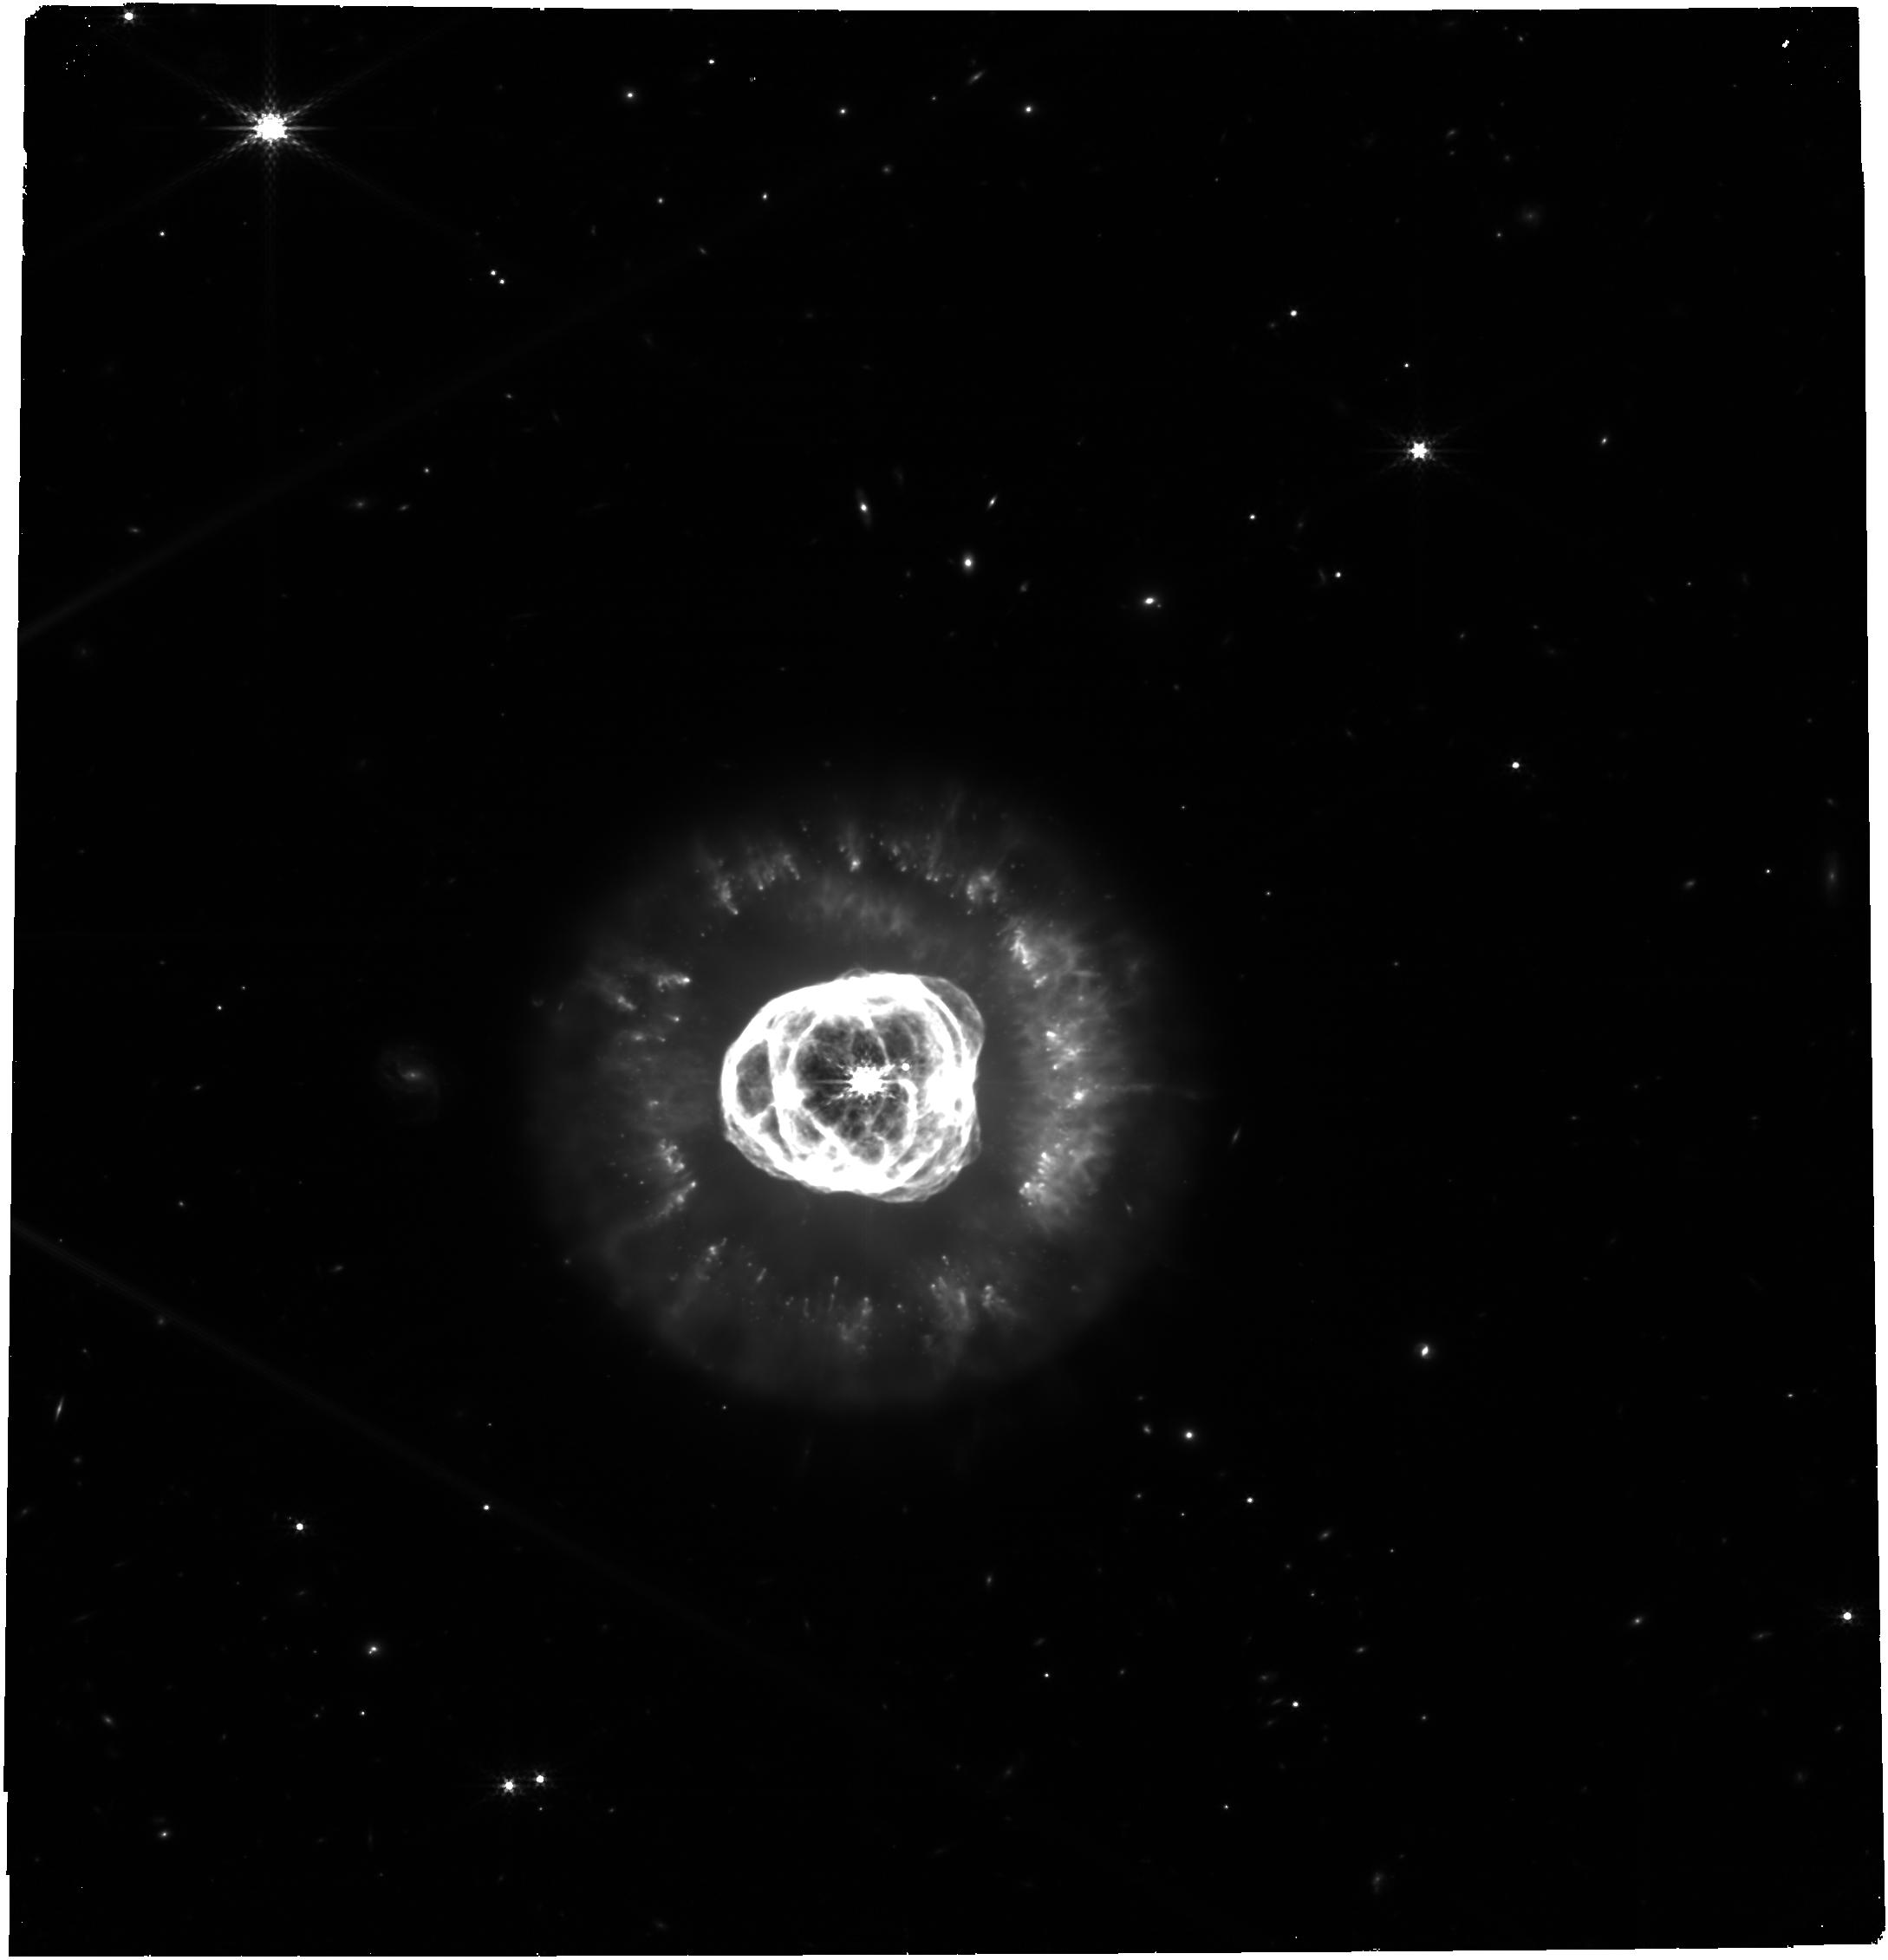
Target: Double-Shell-PN
Instrument: NIRCAM
Filter: F335M
Exposure: 26 min
Observation ID: jw09548-o002_t001_nircam_clear-f335m

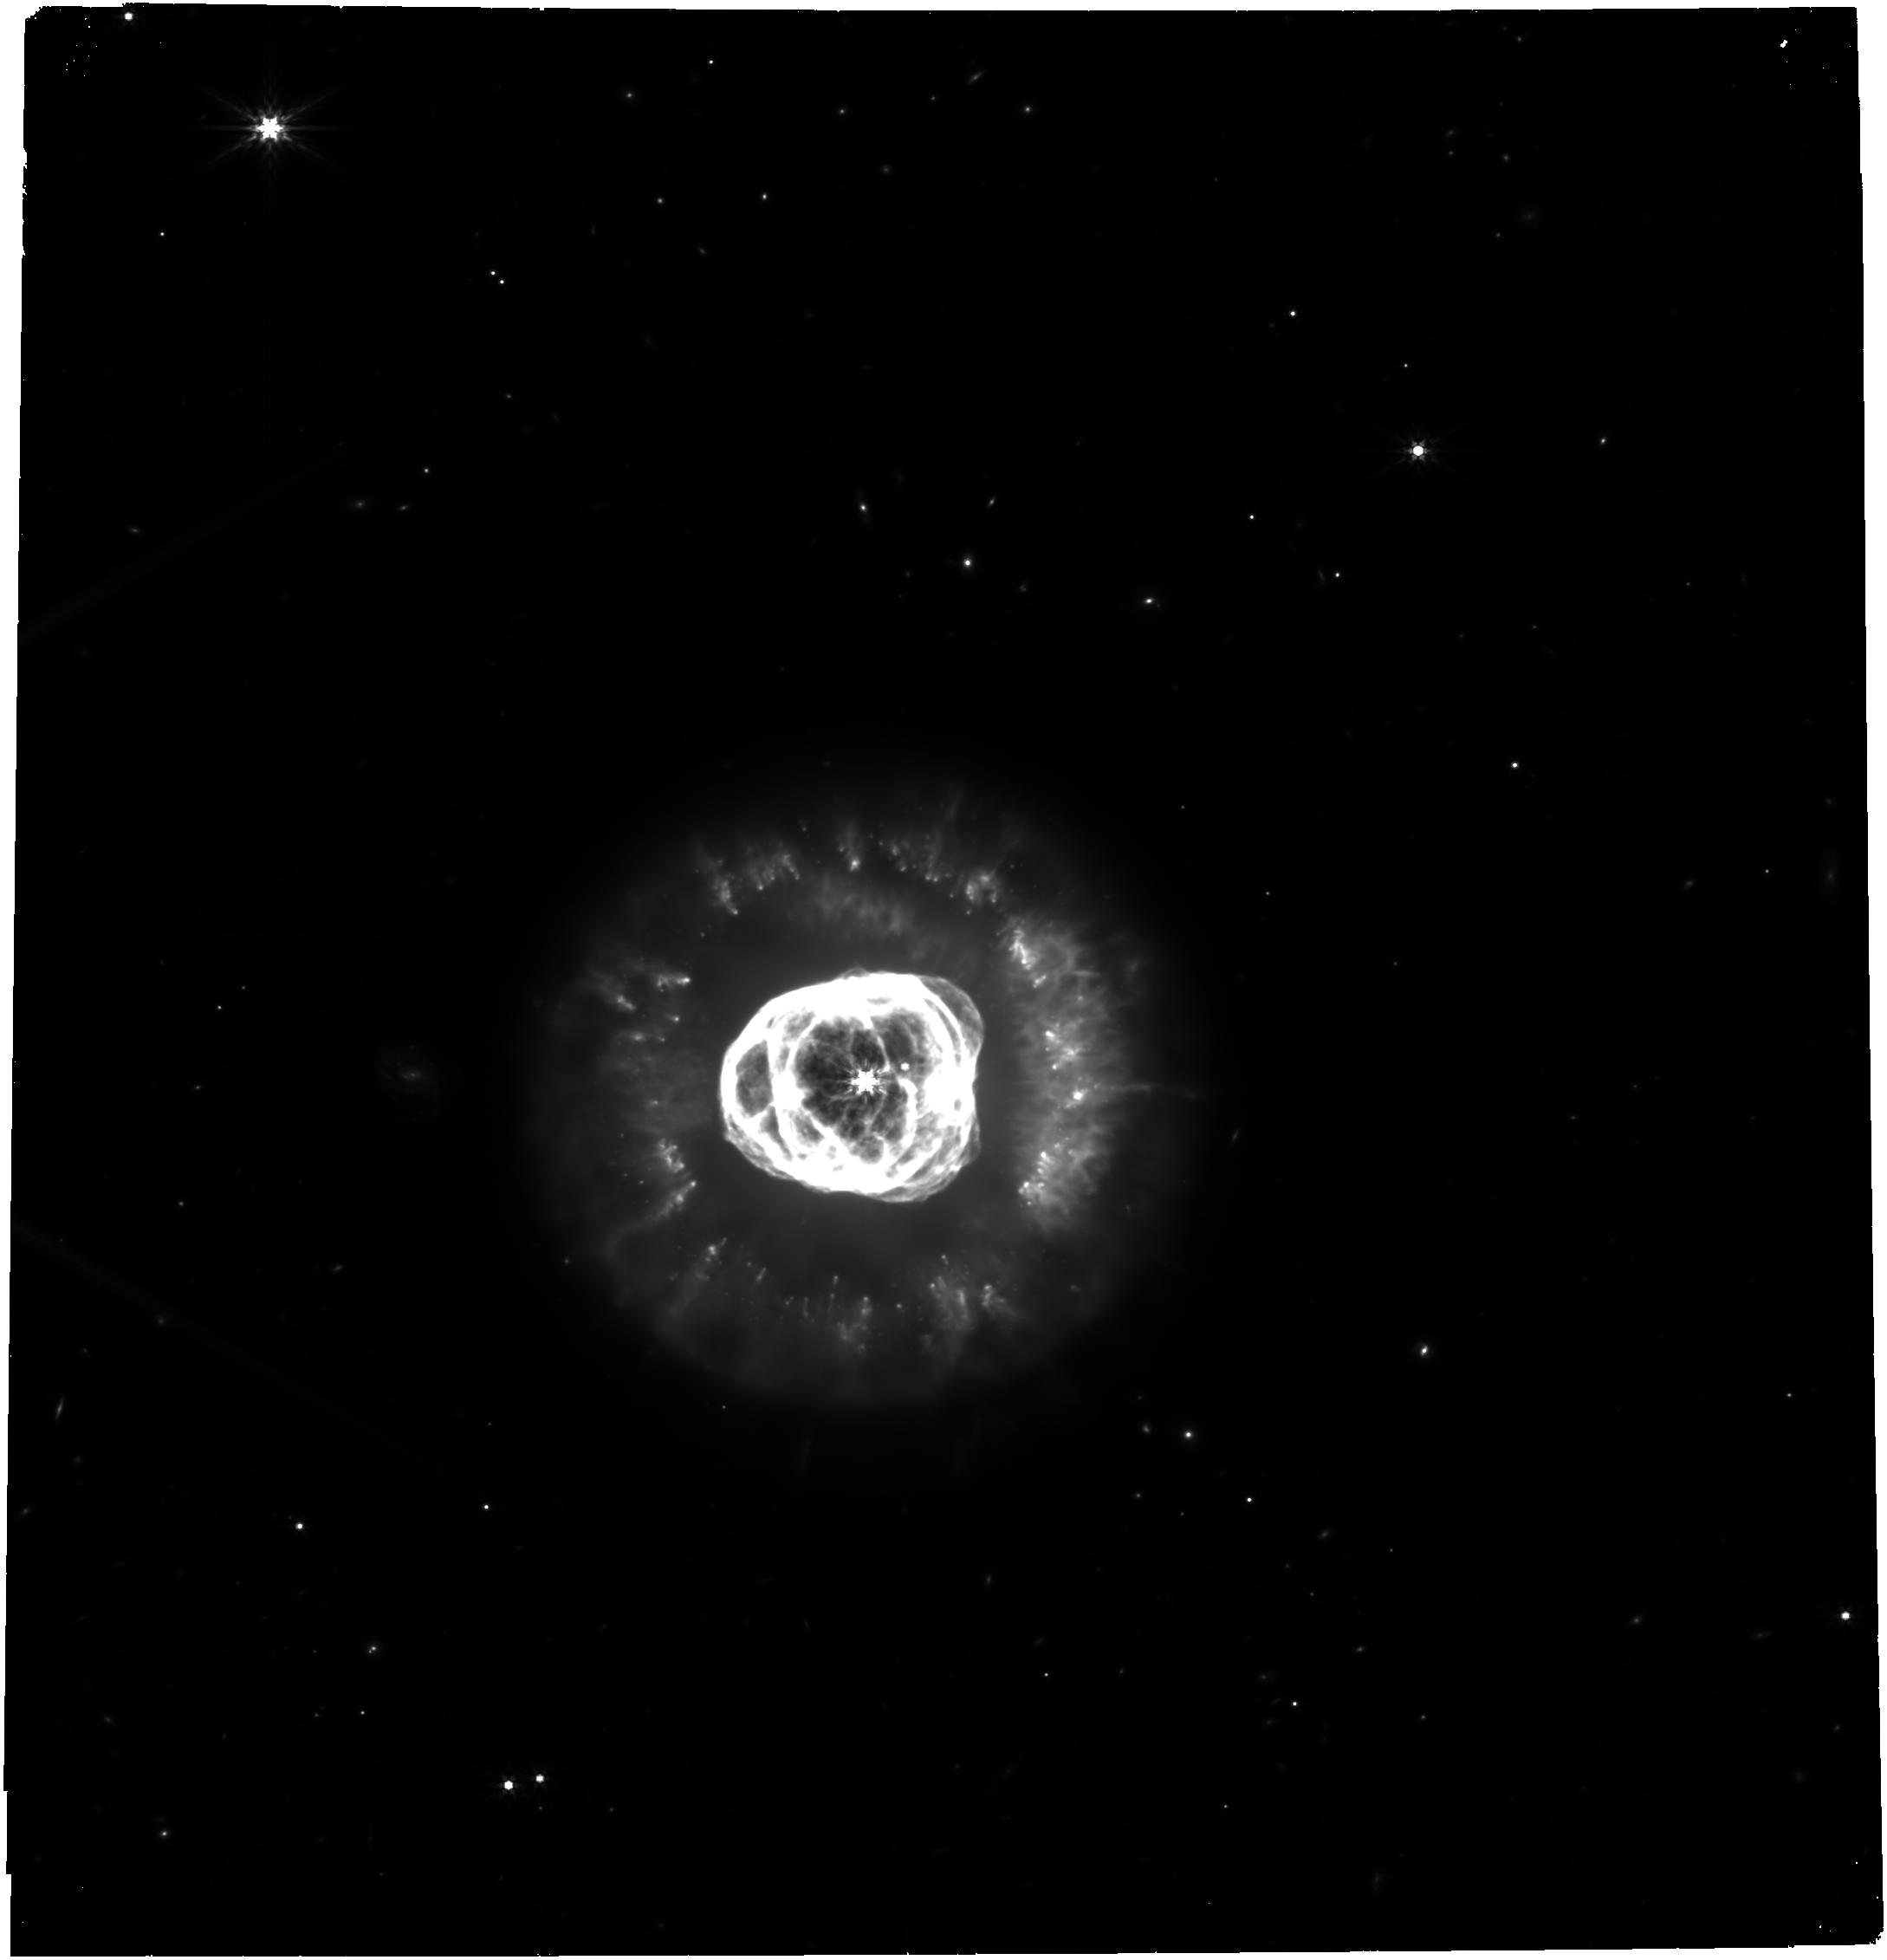
Target: Double-Shell-PN
Instrument: NIRCAM
Filter: F444W
Exposure: 26 min
Observation ID: jw09548-o002_t001_nircam_clear-f444w

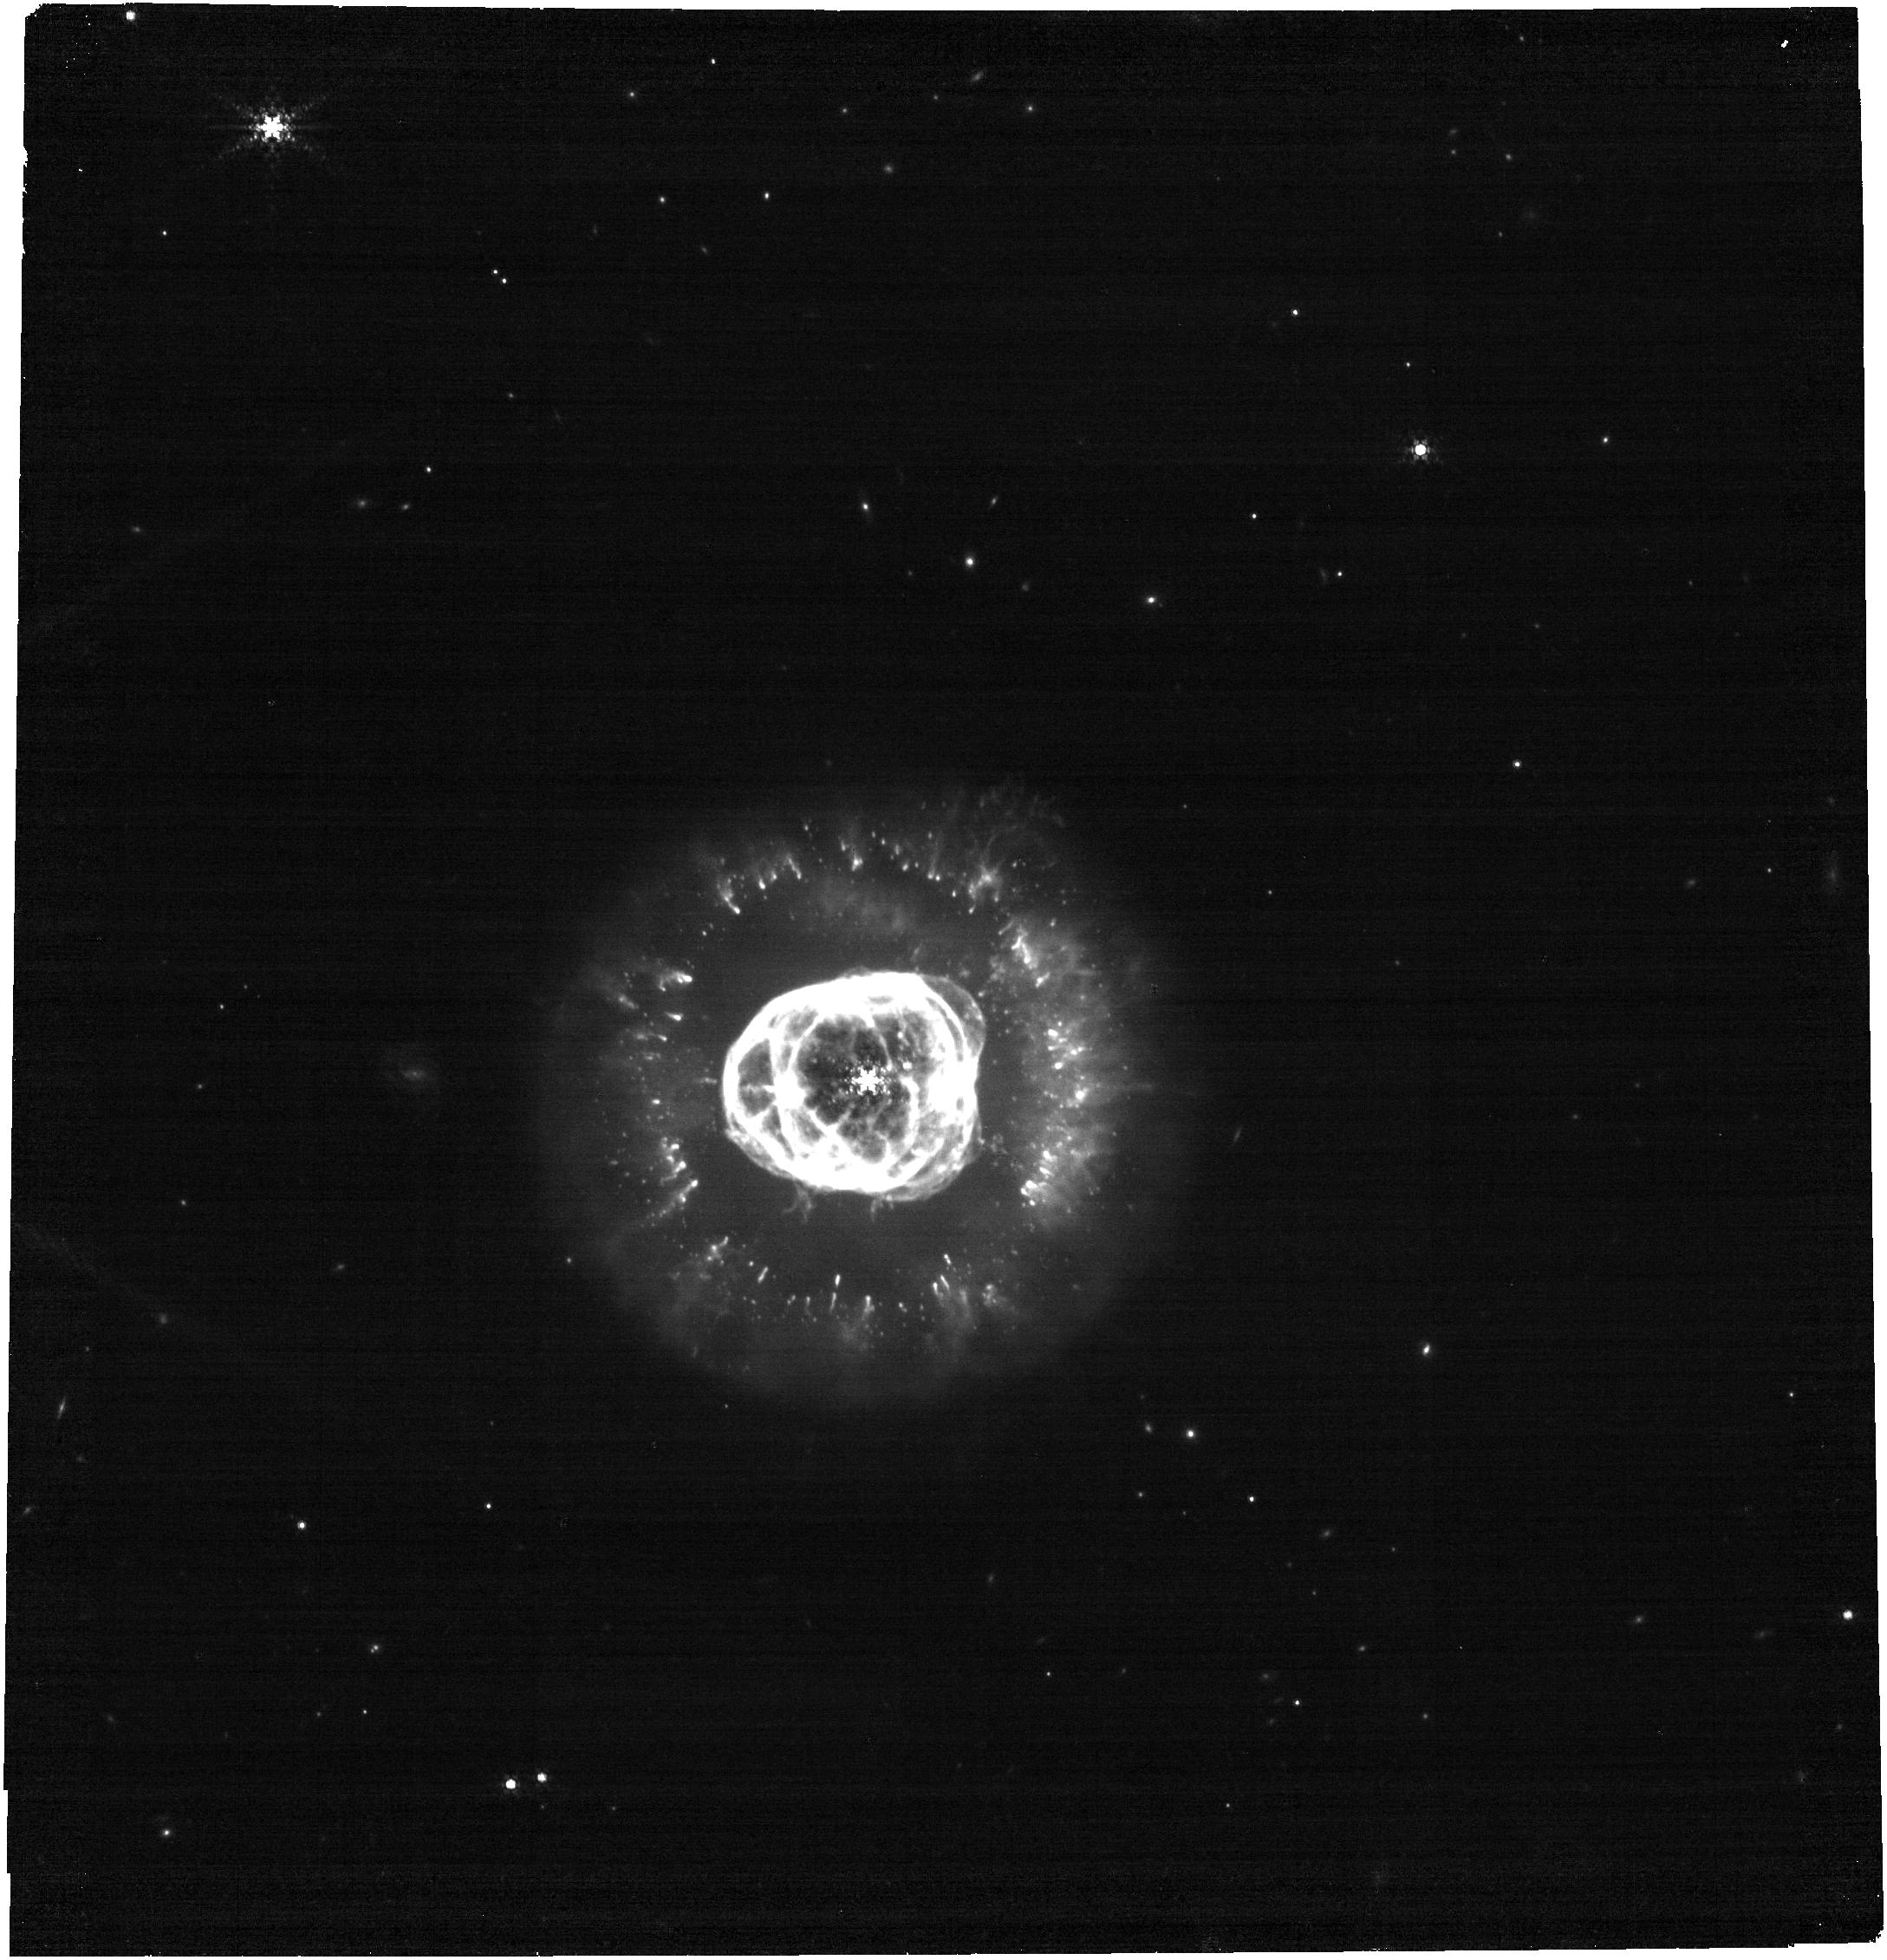
Target: Double-Shell-PN
Instrument: NIRCAM
Filter: F444W+F470N
Exposure: 26 min
Observation ID: jw09548-o002_t001_nircam_f444w-f470n

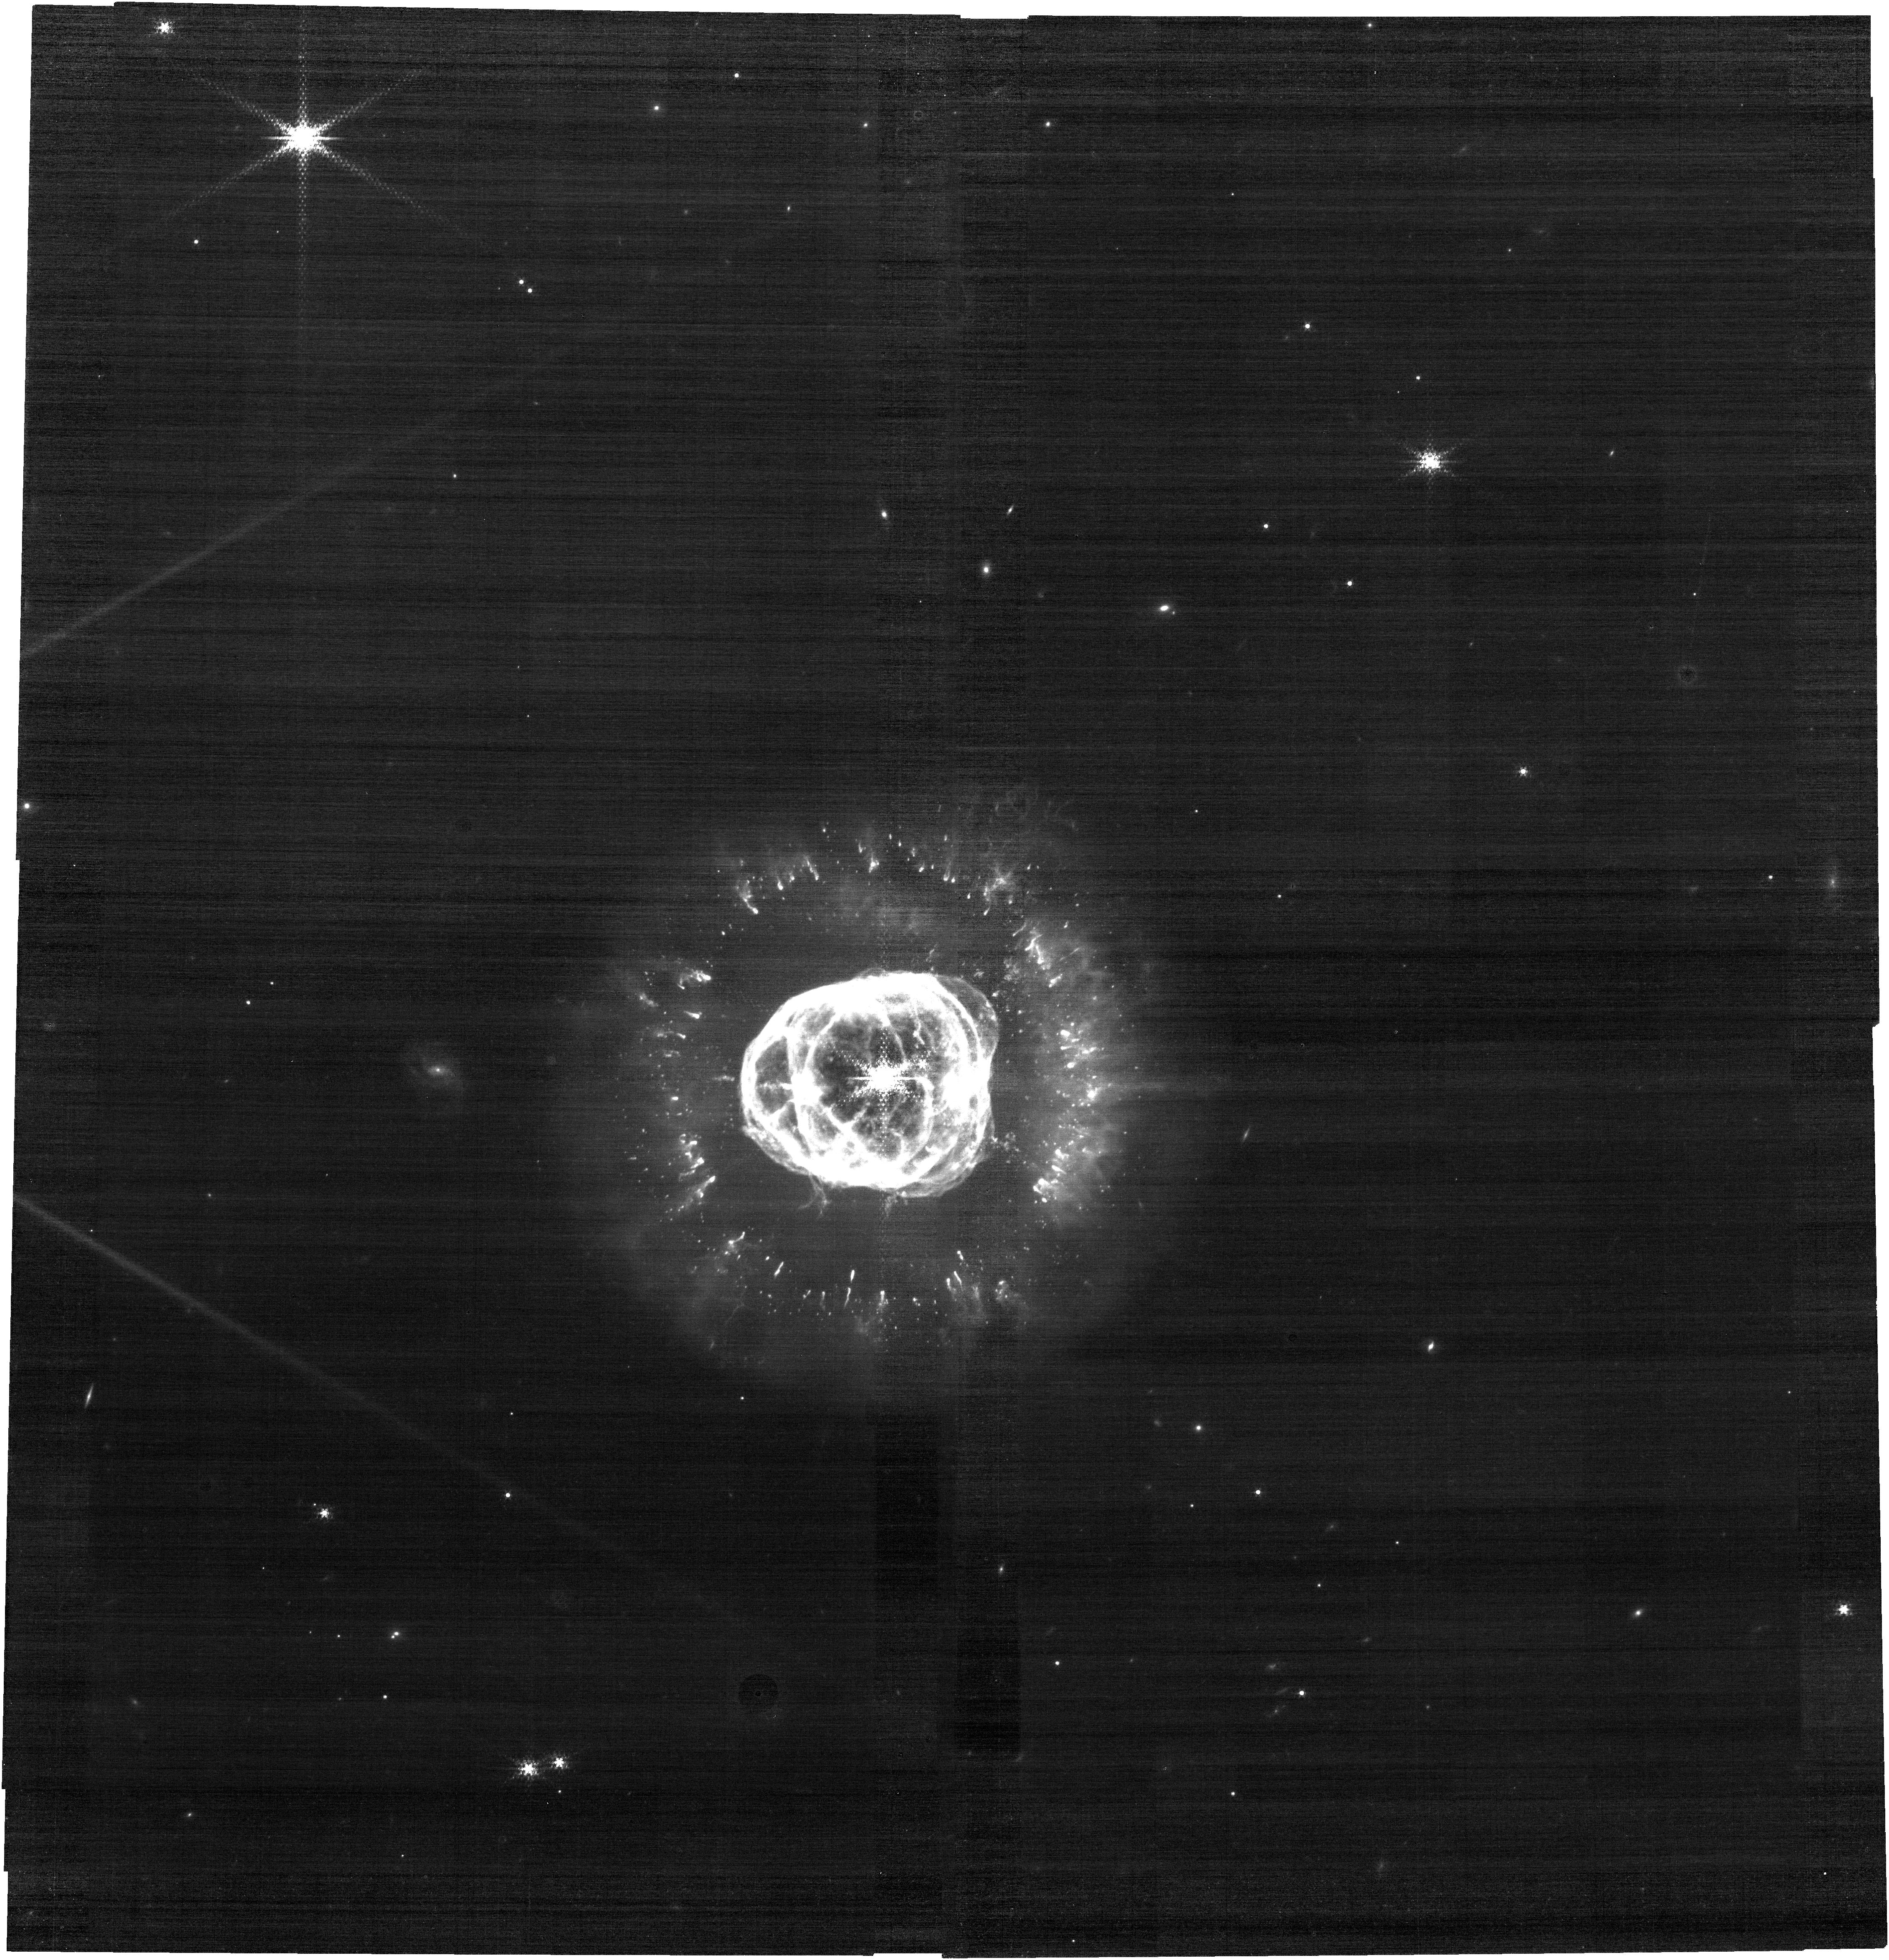
Target: Double-Shell-PN
Instrument: NIRCAM
Filter: F212N
Exposure: 26 min
Observation ID: jw09548-o002_t001_nircam_clear-f212n

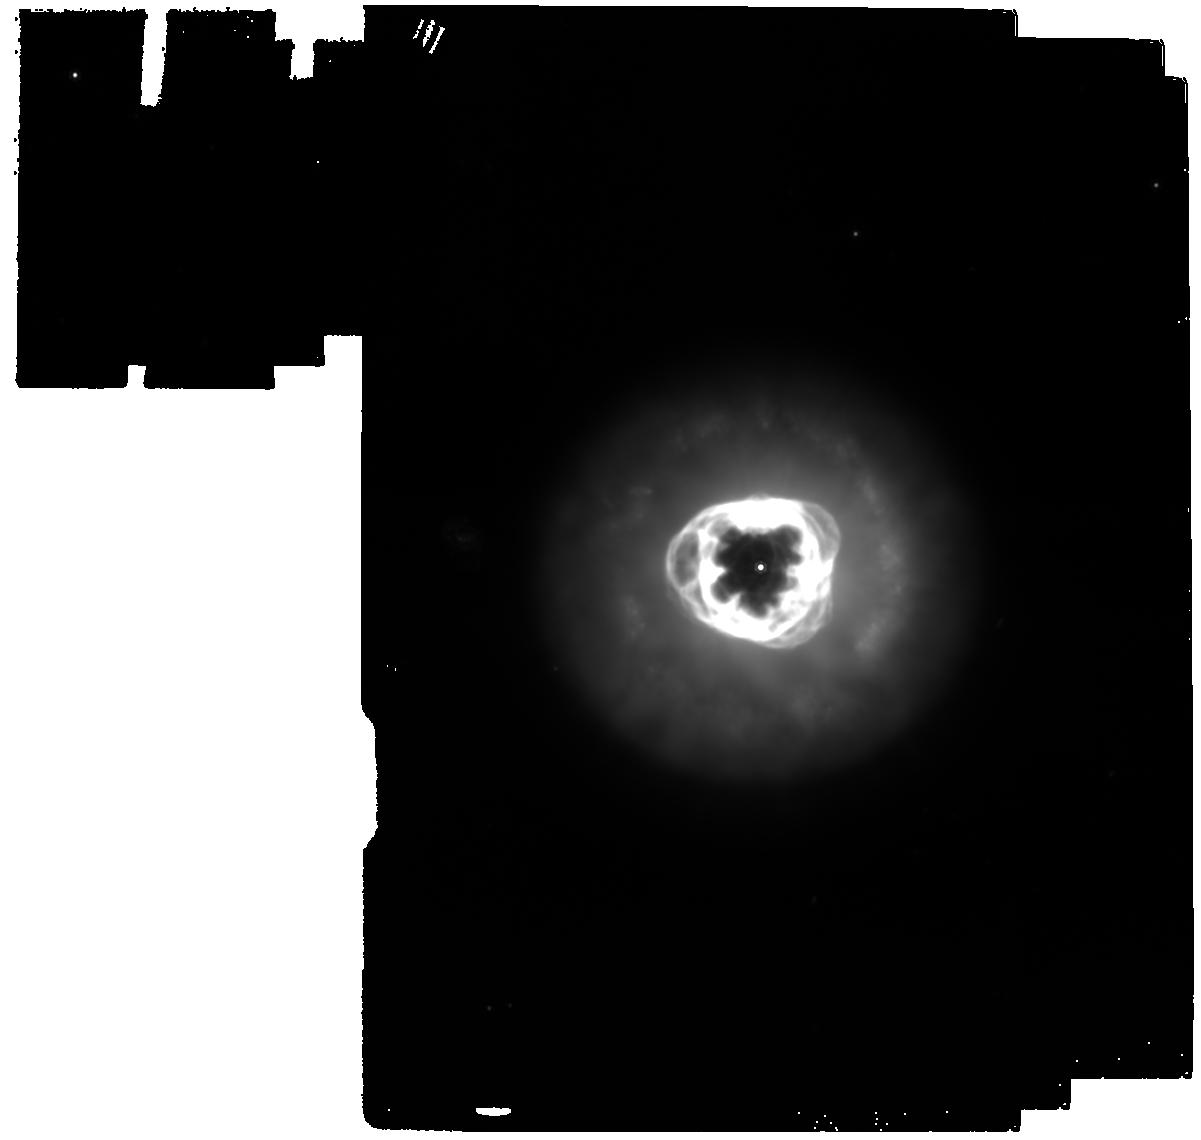
Target: Double-Shell-PN
Instrument: MIRI
Filter: F1000W
Exposure: 6 min
Observation ID: jw09548-o001_t001_miri_f1000w

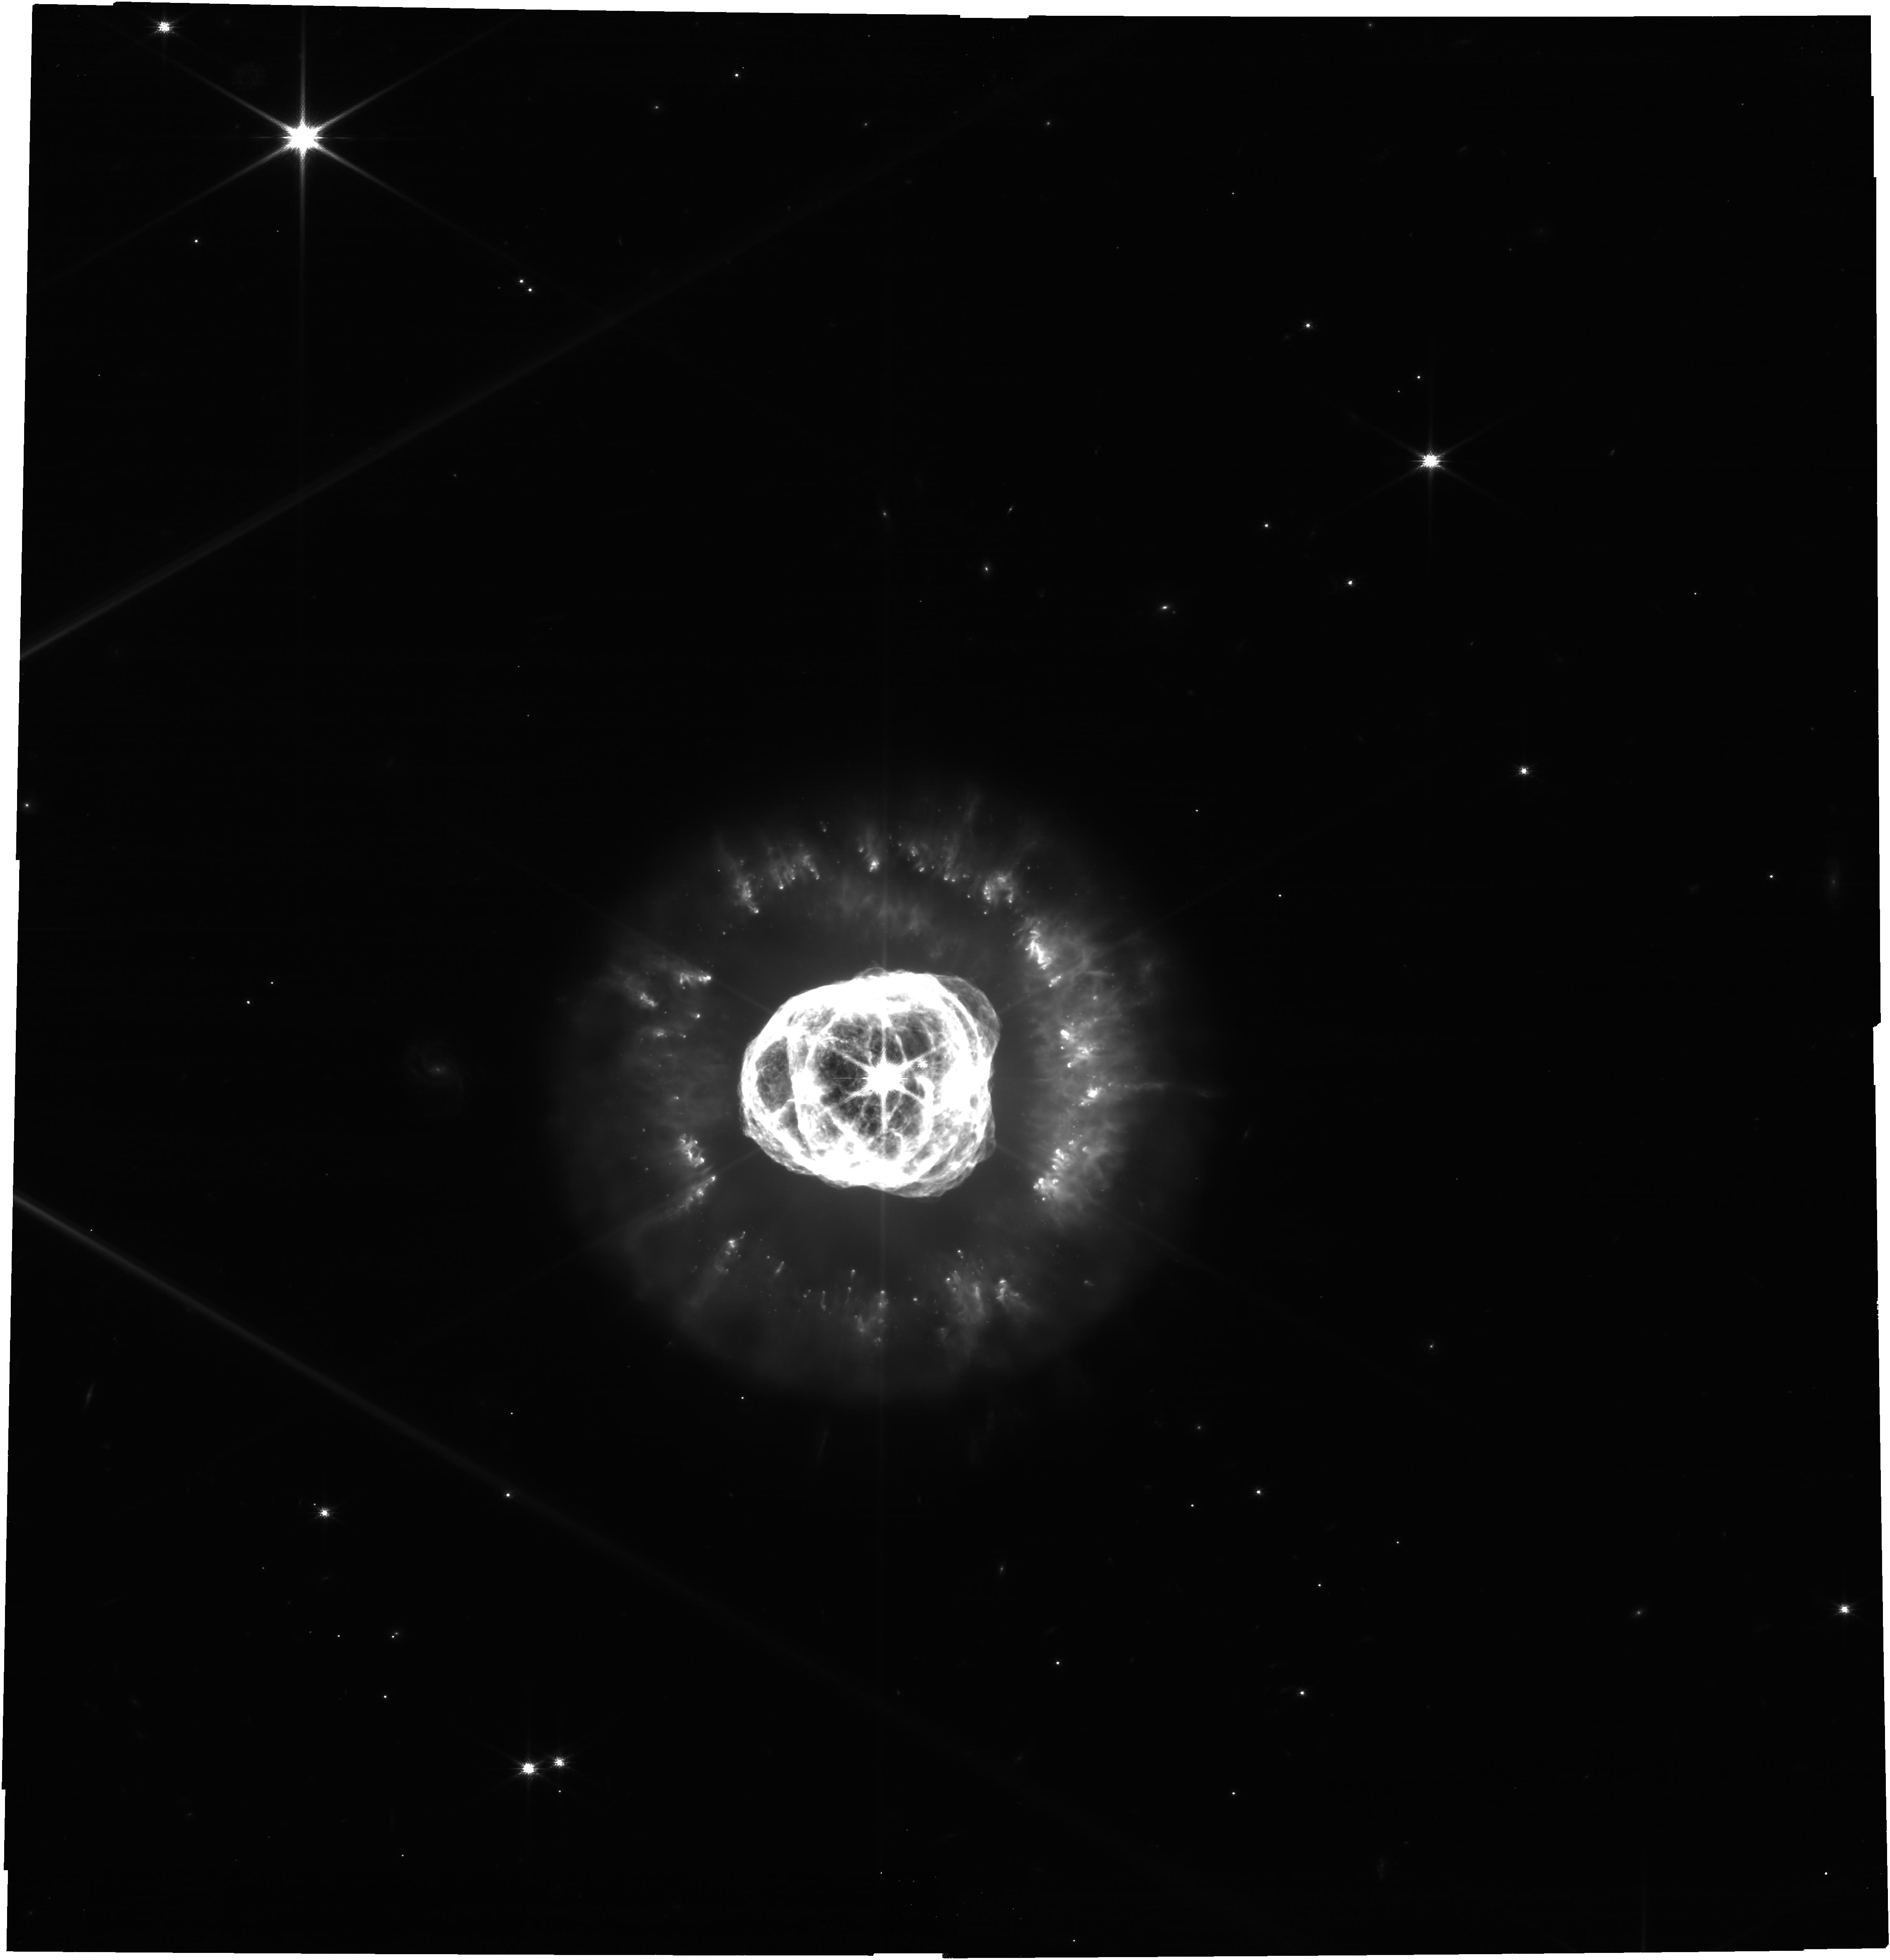
Target: Double-Shell-PN
Instrument: NIRCAM
Filter: F115W
Exposure: 26 min
Observation ID: jw09548-o002_t001_nircam_clear-f115w

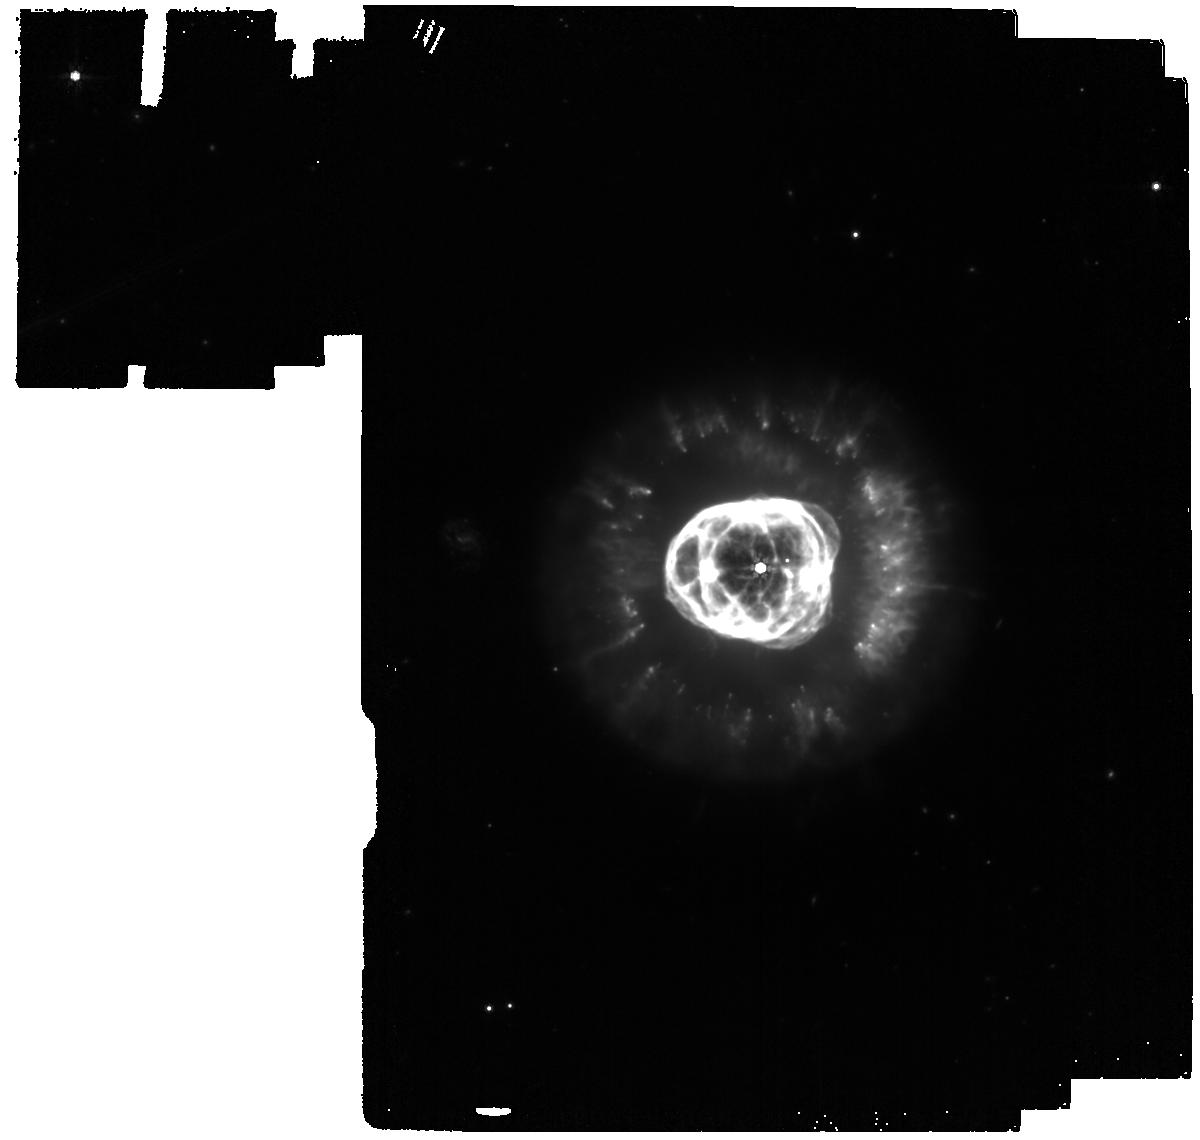
Target: Double-Shell-PN
Instrument: MIRI
Filter: F770W
Exposure: 6 min
Observation ID: jw09548-o001_t001_miri_f770w

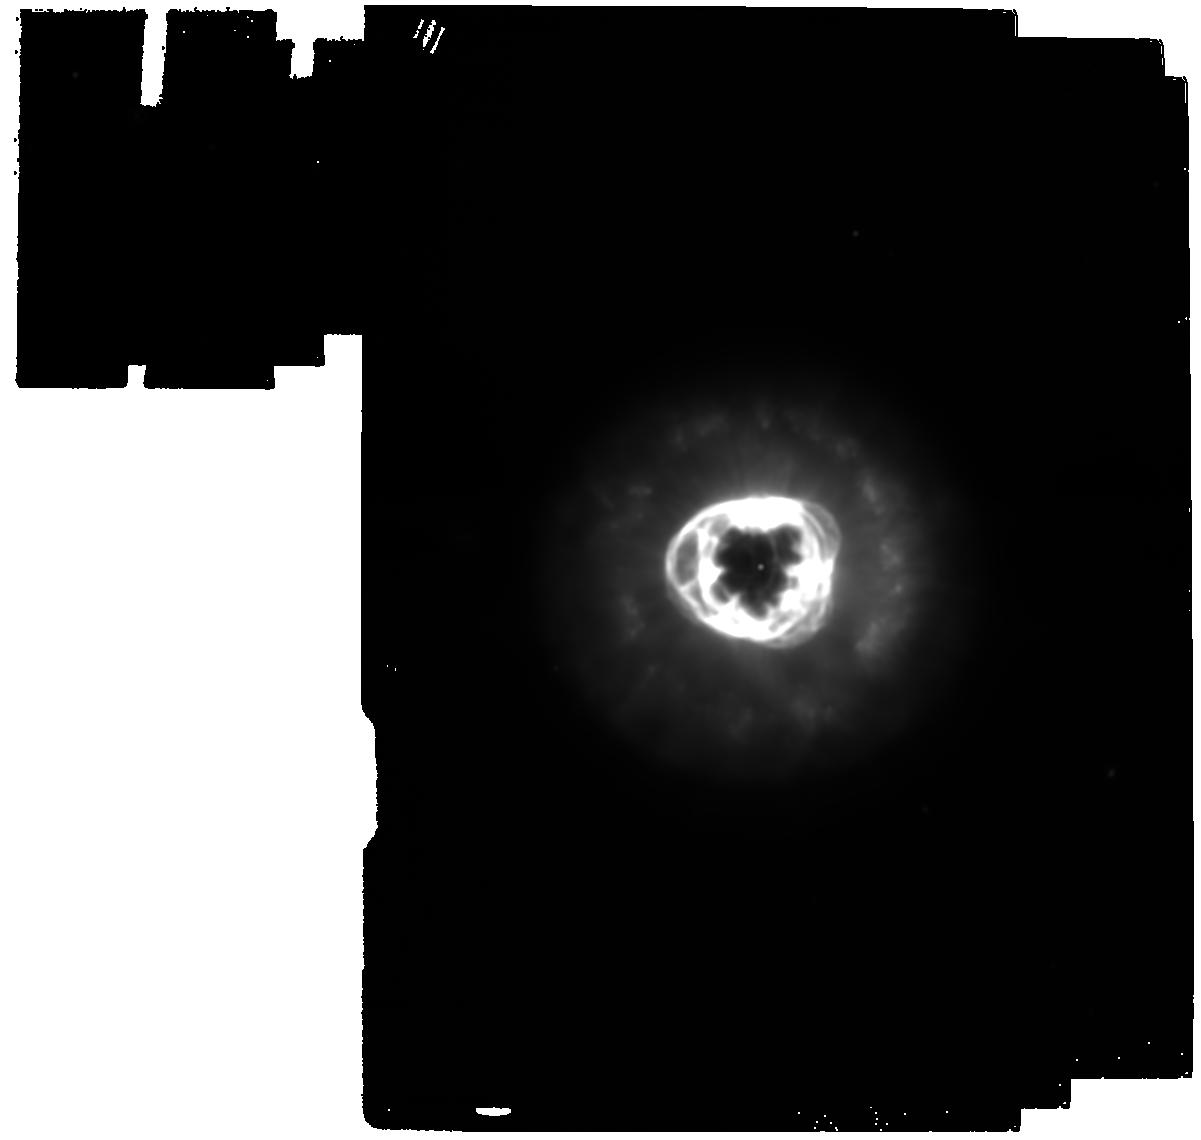
Target: Double-Shell-PN
Instrument: MIRI
Filter: F1500W
Exposure: 6 min
Observation ID: jw09548-o001_t001_miri_f1500w

NIRCam and MIRI observations of a double-shell planteray nebula (PI: Garcia Marin, Macarena)

We will observe this double-shell planteray nebula on 6 NIRCam narrow and wide filters, and three MIRI filters. Observations are sufficiently deep to allow for the creation of low-noise color-composite images. The target is small and symmetric enough that no PA restriction is needed and it only needs one NIRCam module.